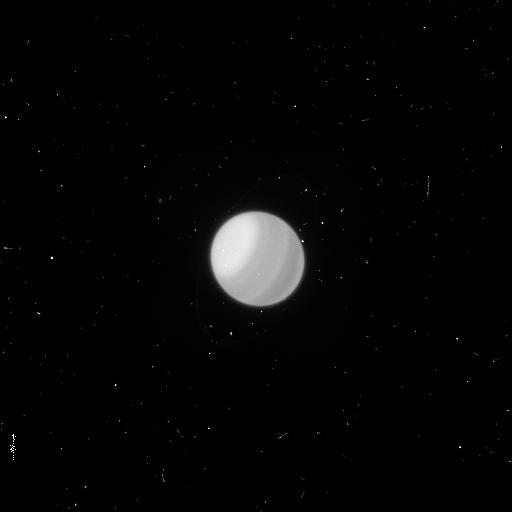
Target: URANUS. Instrument: WFC3/UVIS. Filter: F953N. Exposure: 4 min. Observation ID: icv502k3q

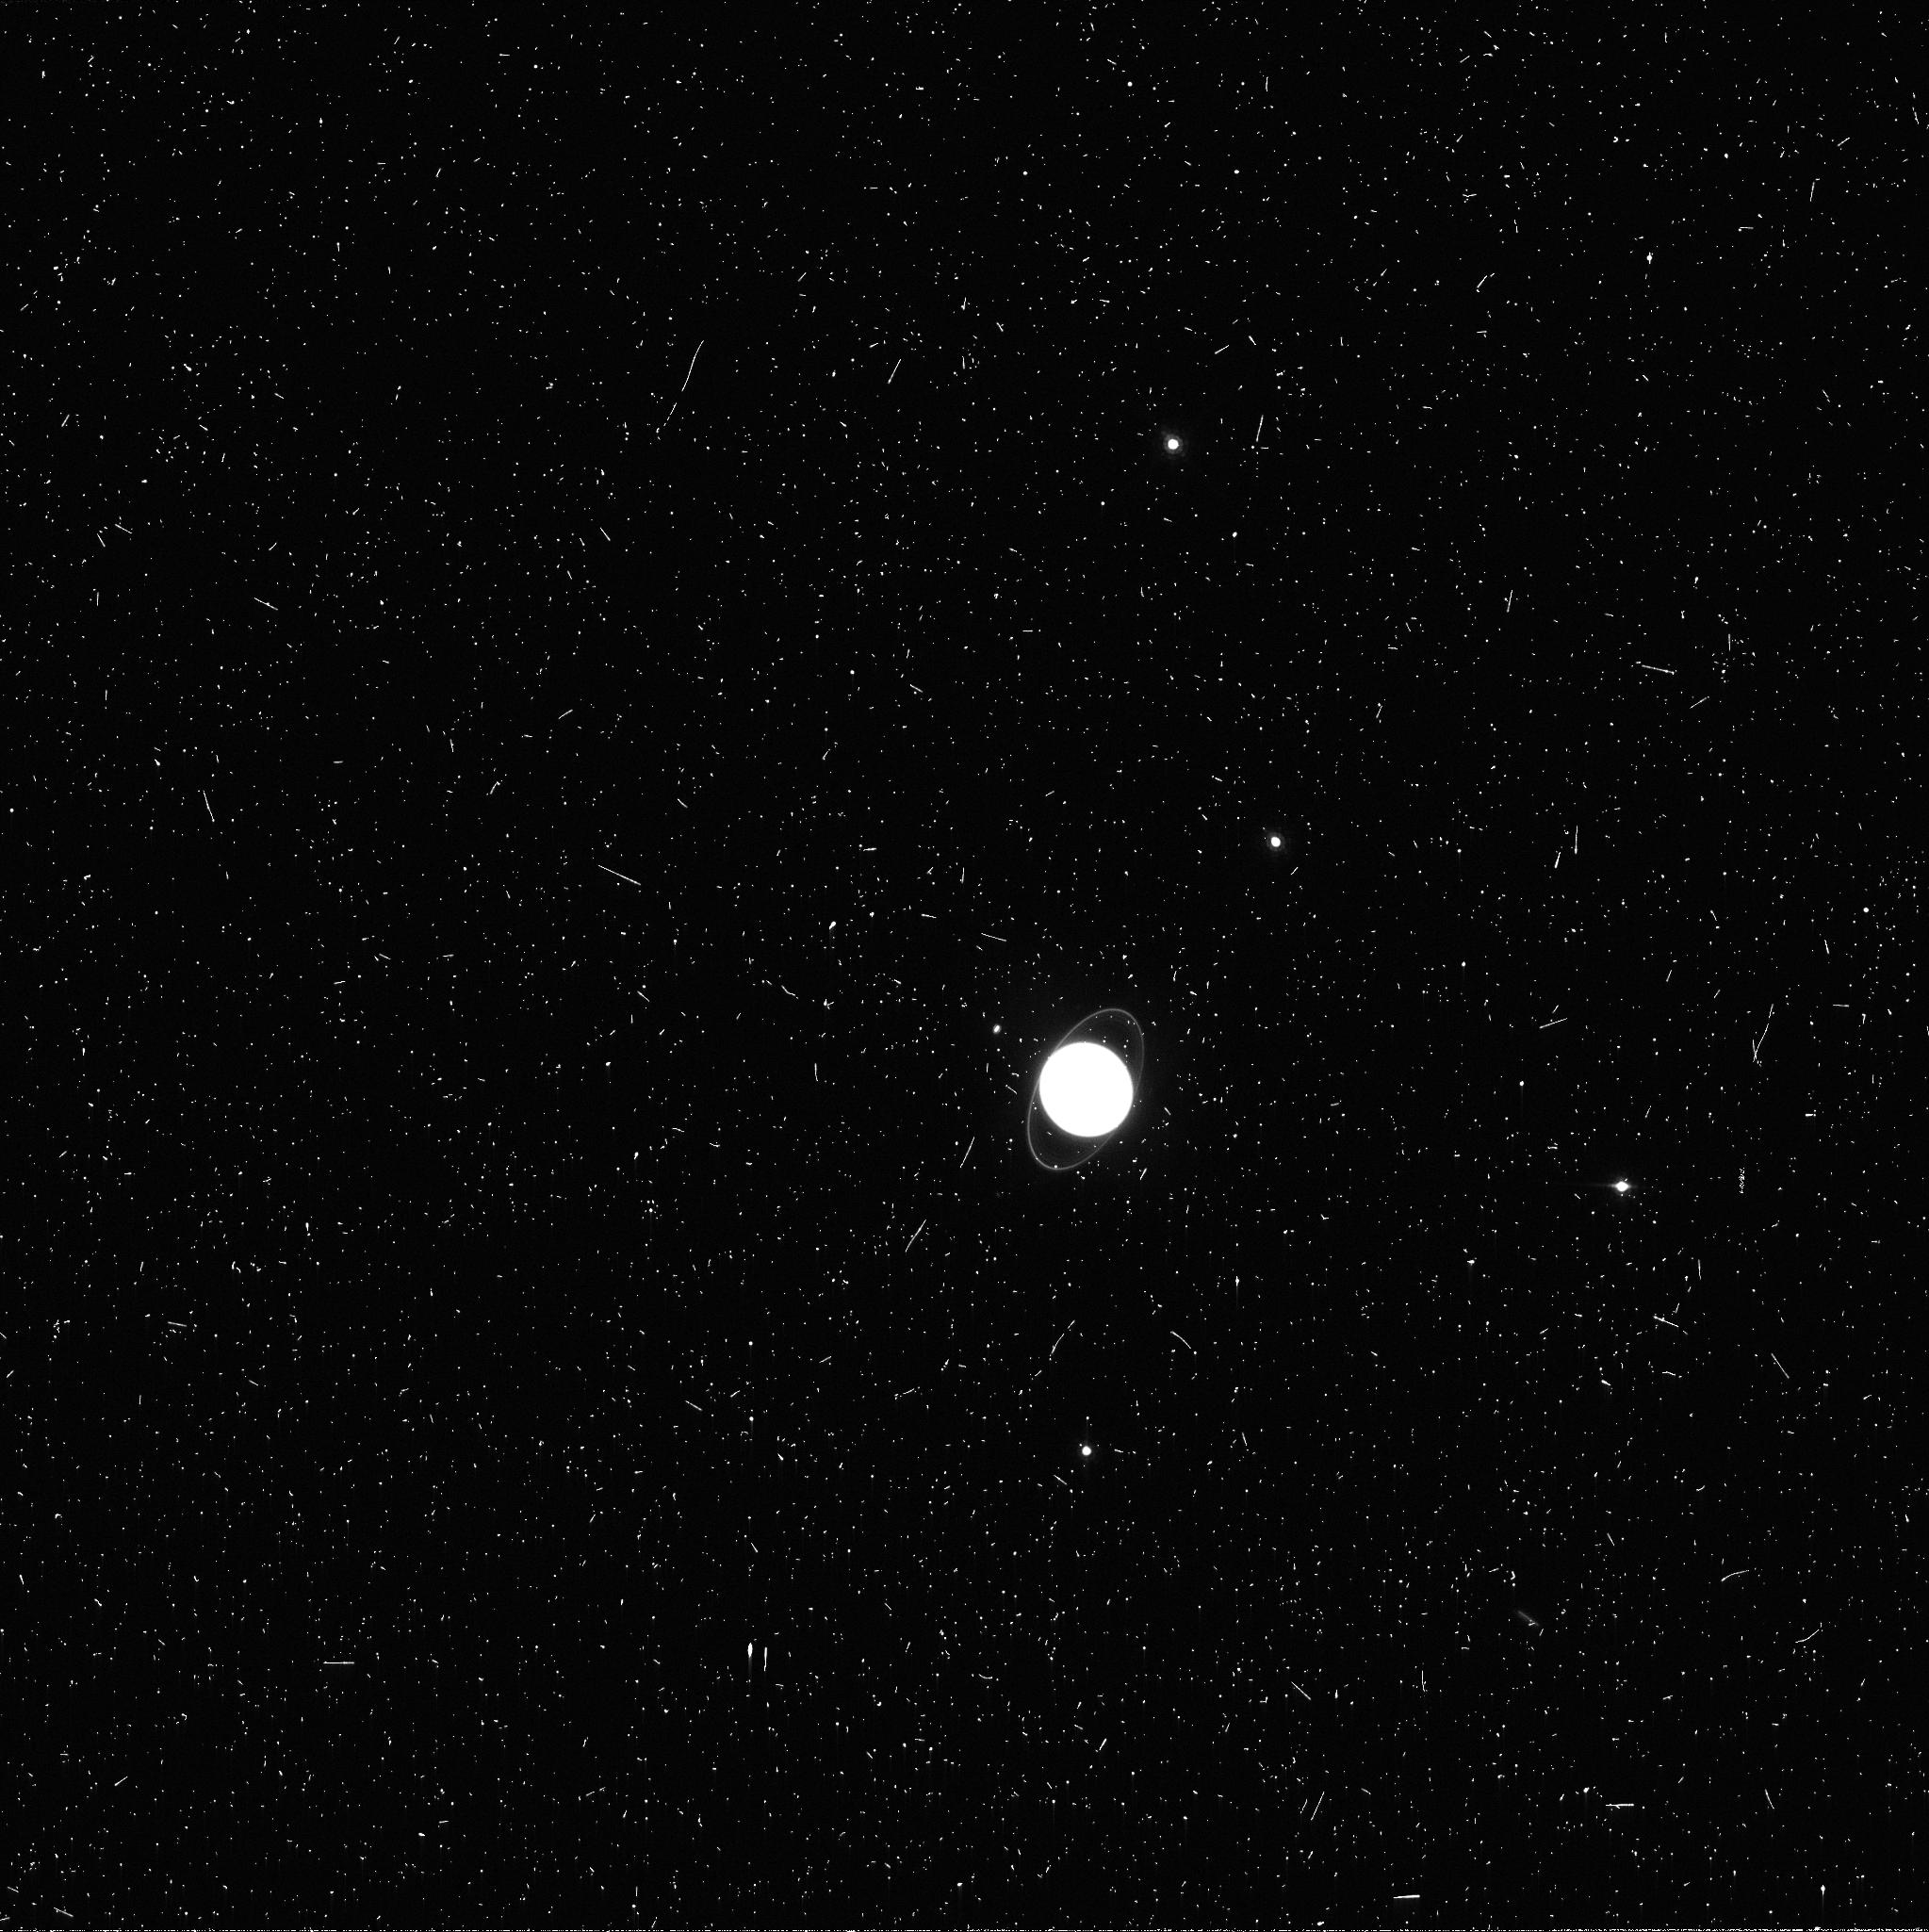
Target: URANUS. Instrument: WFC3/UVIS. Filter: FQ889N. Exposure: 8 min. Observation ID: icv502k4q

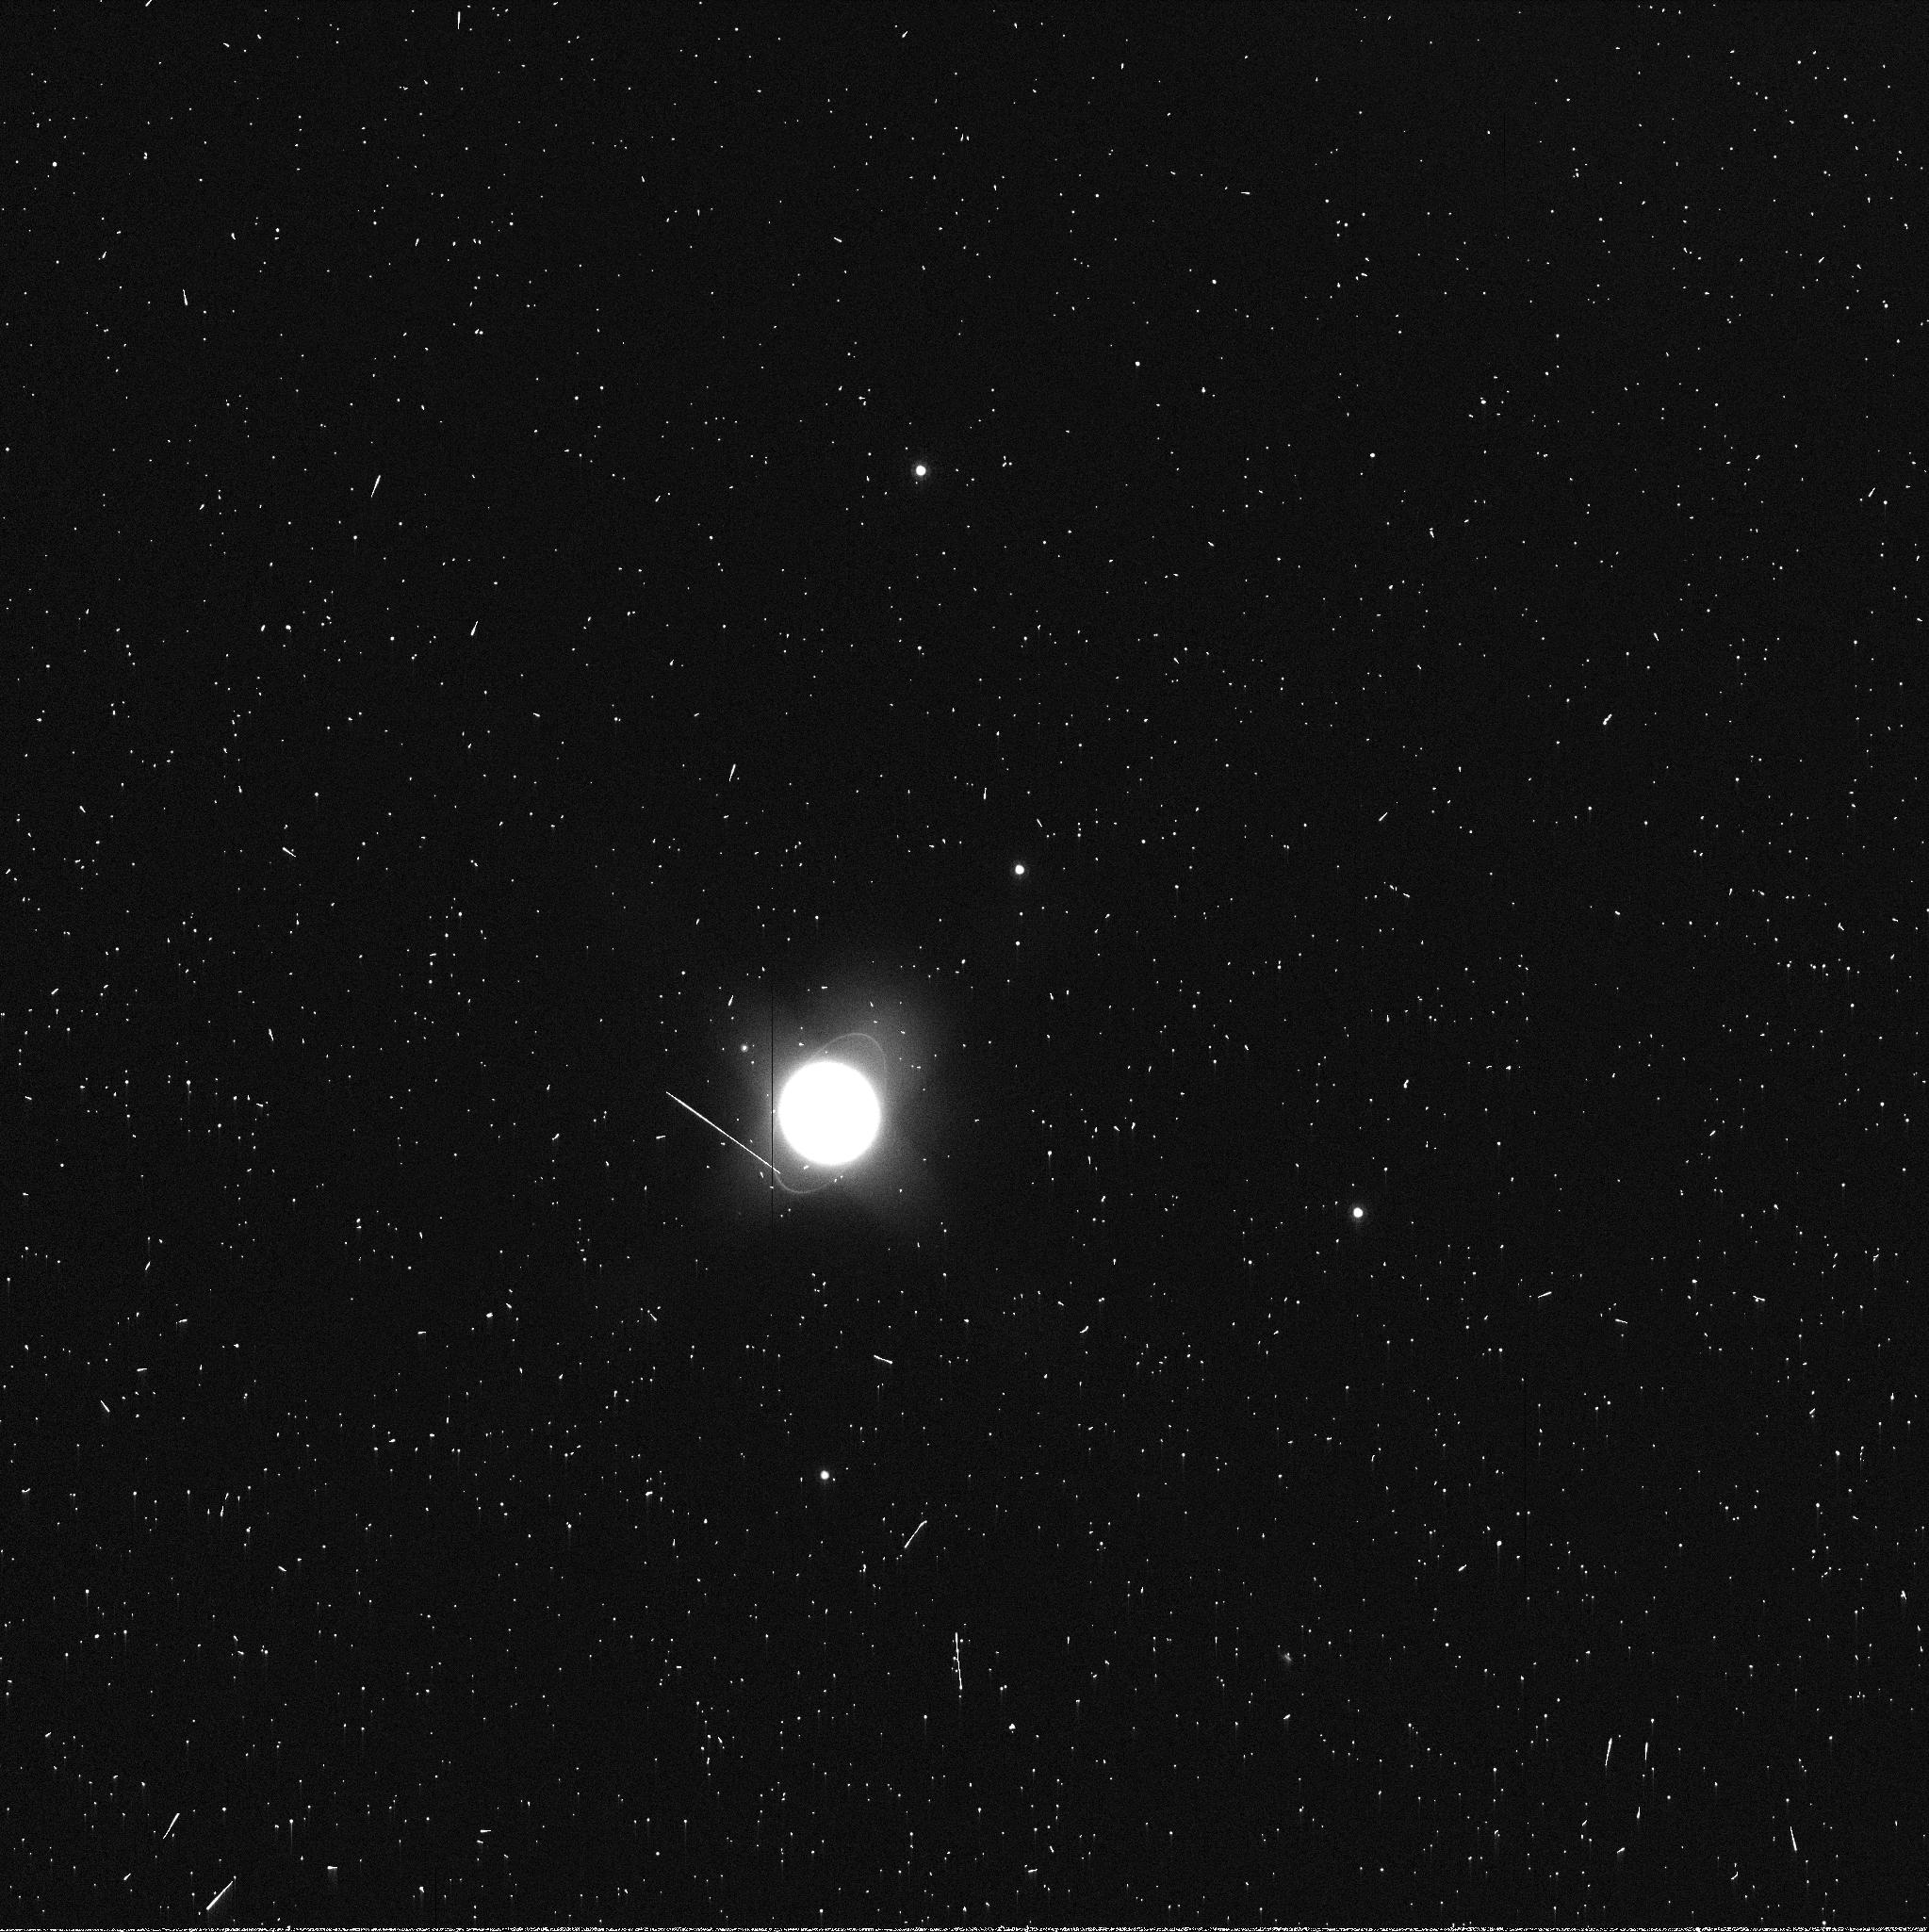
Target: URANUS. Instrument: WFC3/UVIS. Filter: FQ937N. Exposure: 2 min. Observation ID: icv502k5q

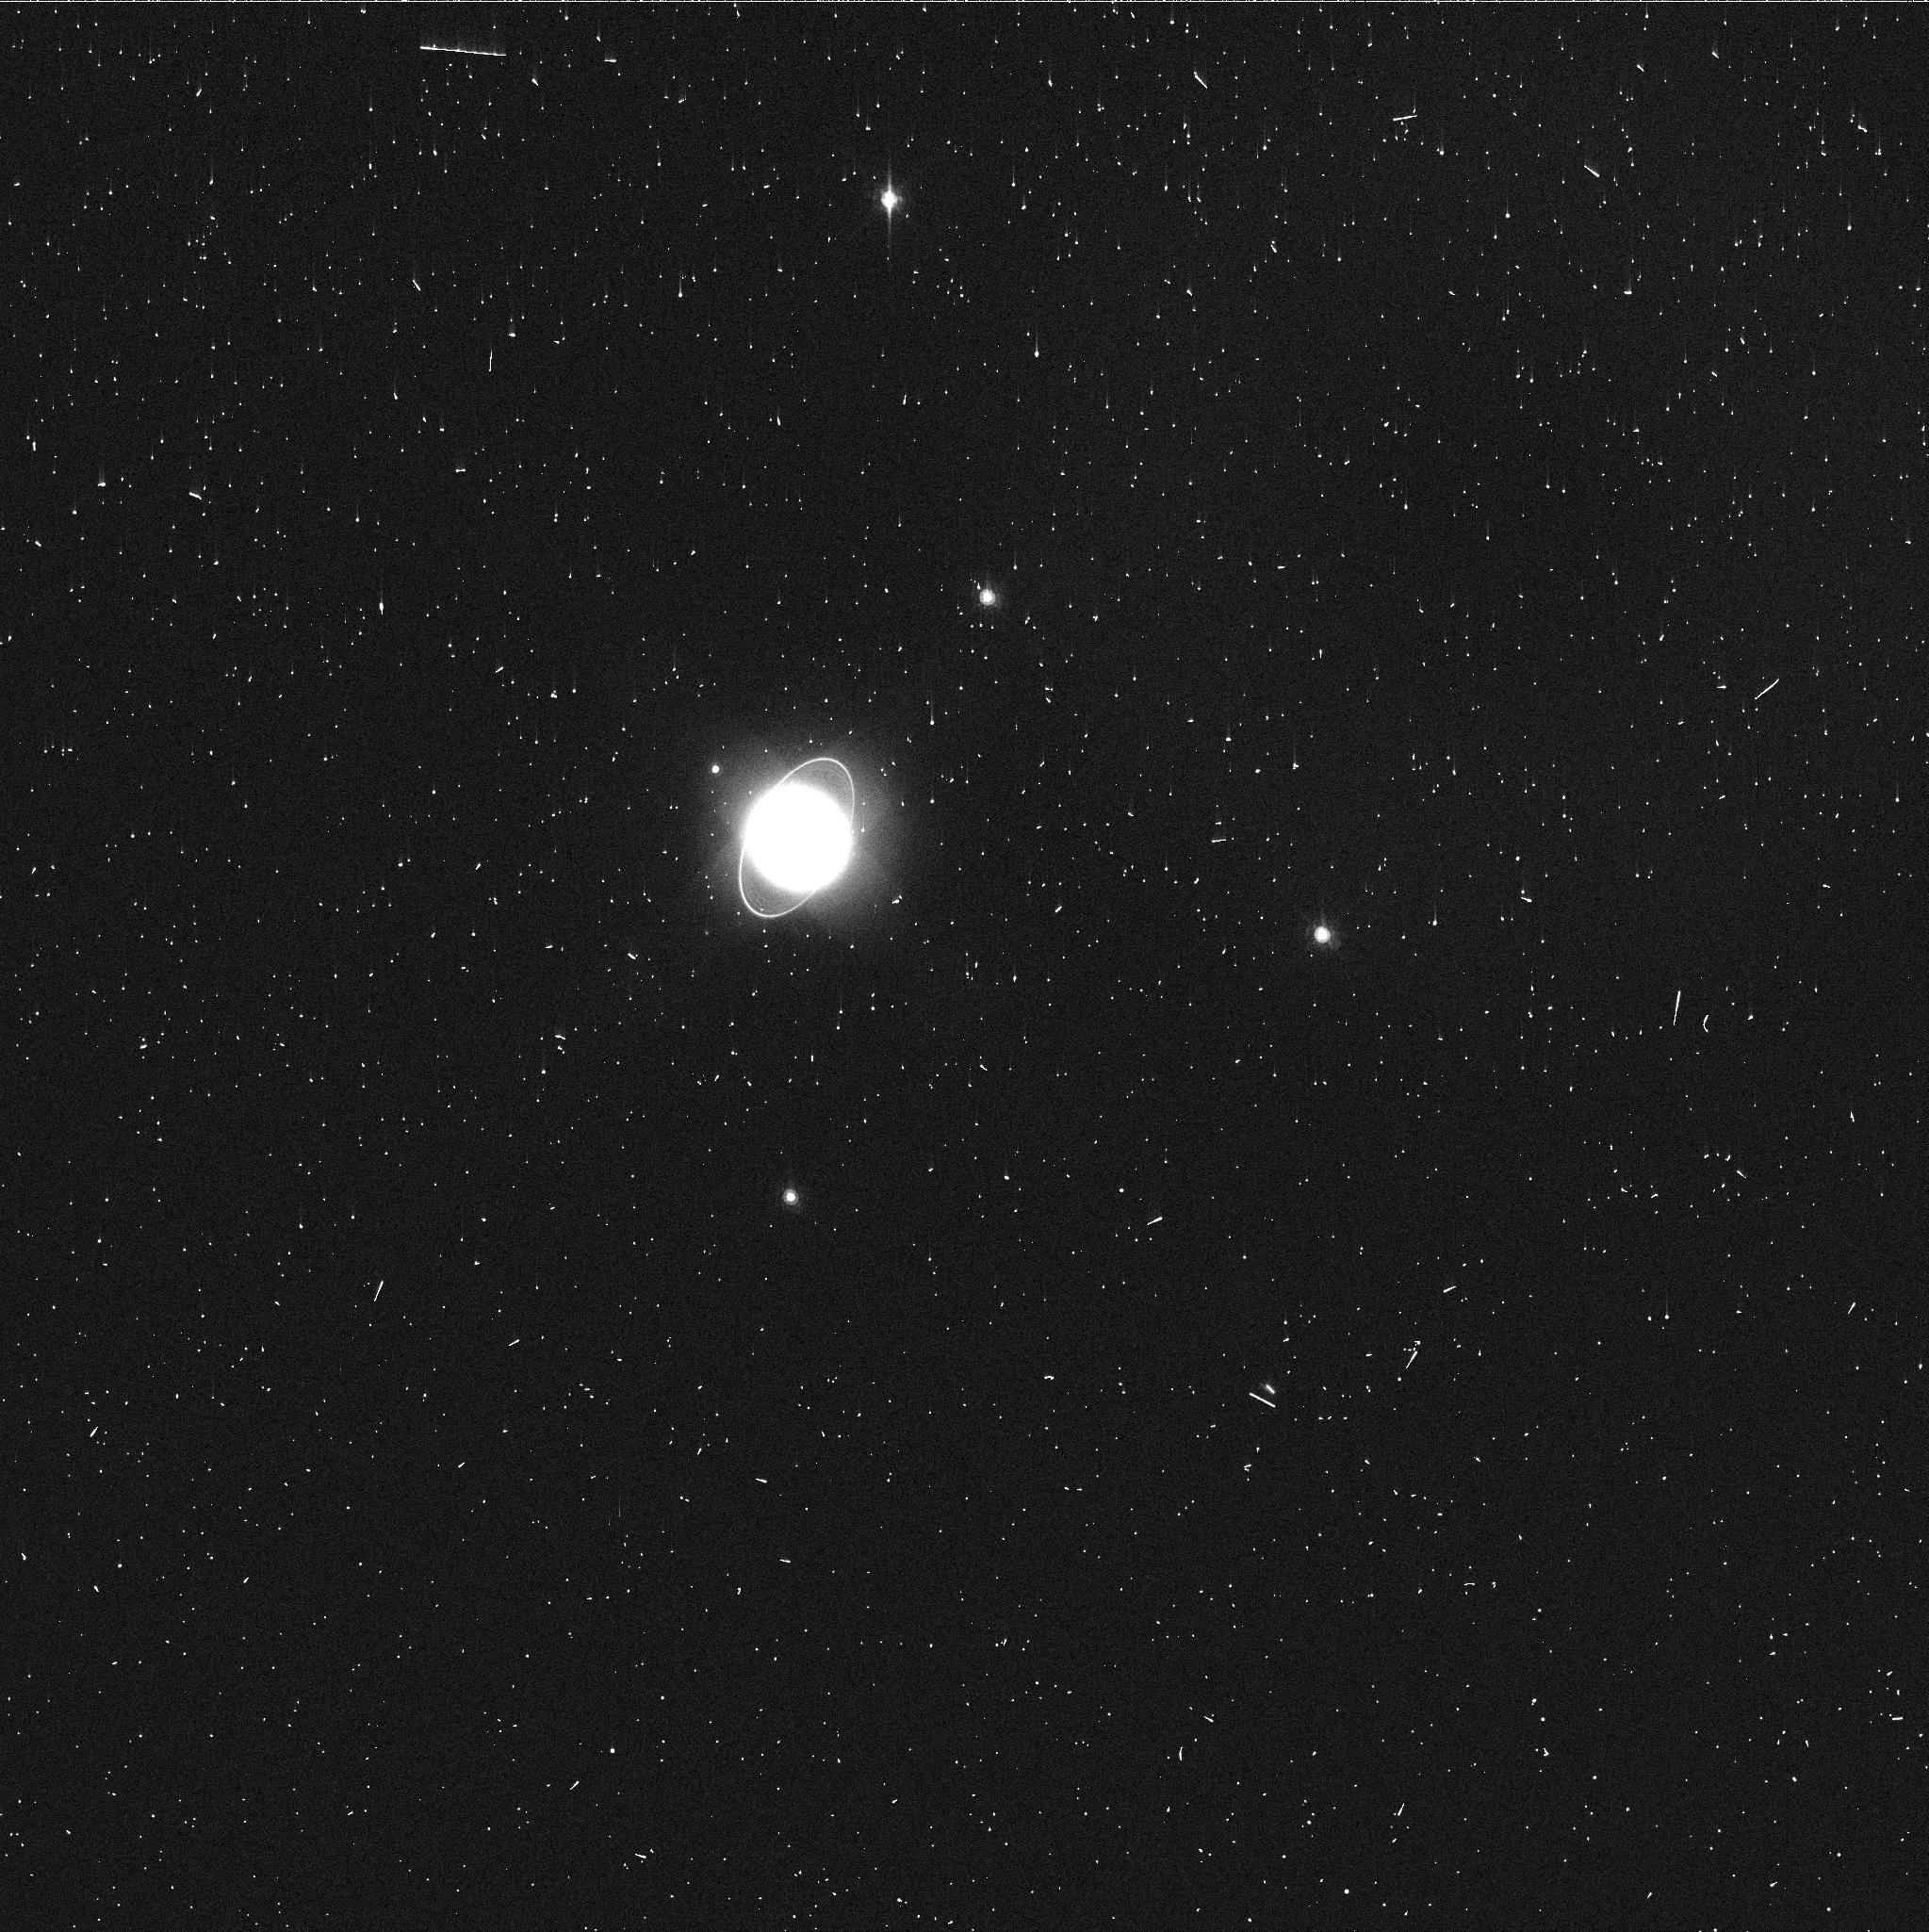
Target: URANUS. Instrument: WFC3/UVIS. Filter: FQ727N. Exposure: 4 min. Observation ID: icv502k6q

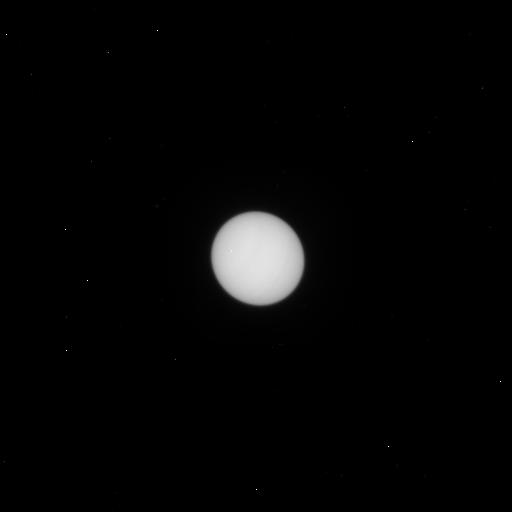
Target: URANUS. Instrument: WFC3/UVIS. Filter: F631N. Exposure: 1 min. Observation ID: icv502jzq

Methane Distribution and Transport in the Active Atmosphere of Uranus (PI: Sromovsky, Lawrence A.)

We propose three STIS orbits to obtain spatially resolved 300-1000 nm spectra of the ice giant Uranus and one WFC3 orbit in support of complex STIS calibration corrections. Similar observations made in 2012 revealed an equatorial rise in methane since 2002 and a high-latitude depletion in the north comparable to that seen in the south in 2002, in defiance of expectations. Both low-latitude and polar regions displayed small scale latitudinal variations that are potential indicators of vertical motions. A brightening of the polar region in 2014 suggests either aerosol increases or further decreases in methane or a combination of these effects. The improved view of the north polar region in late 2015 will allow extension of our analysis to higher latitudes and measurement of temporal changes at most latitudes accessible in 2012. We will use differences in methane and hydrogen absorption near 825 nm to constrain the methane distribution over the latitude range from 25 S to 90 N. During its orbits the STIS slit will be aligned parallel to Uranus' polar axis and stepped from the edge to the center of the disk, taking advantage of the zonal symmetry of Uranus to reduce total observing time by half. These results will be relevant to extra-solar science, as Uranus represents a size class that is abundant among Kepler extra-solar planet candidates. HST provides wavelength coverage with spectral and spatial resolution not available from any other facility due to Uranus' small angular size, and this capability may not be available in the near future due both to limited HST lifetime and the expected eventual formation of an obscuring north polar haze on Uranus.